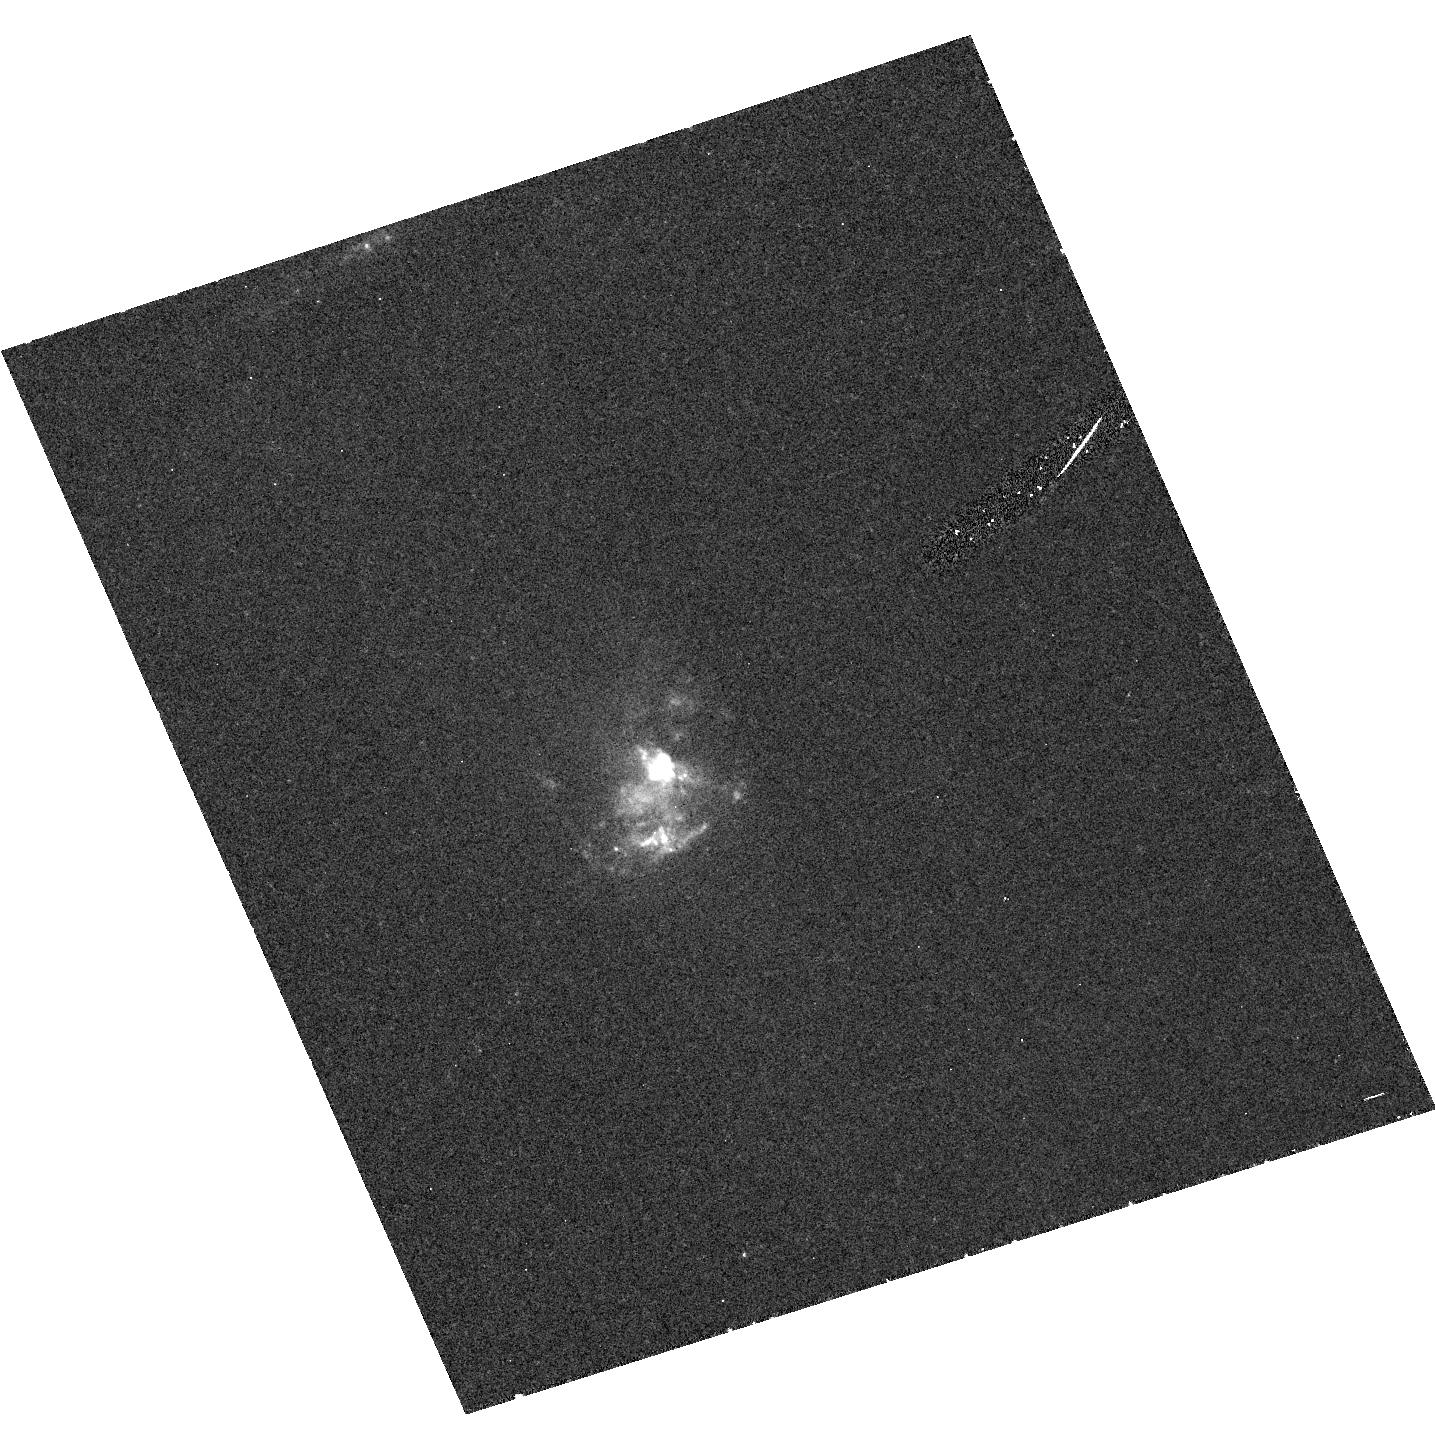
Target: NGC7212. Instrument: ACS/HRC. Filter: F330W. Exposure: 42 min. Observation ID: hst_9681_01_acs_hrc_f330w_j8ju01

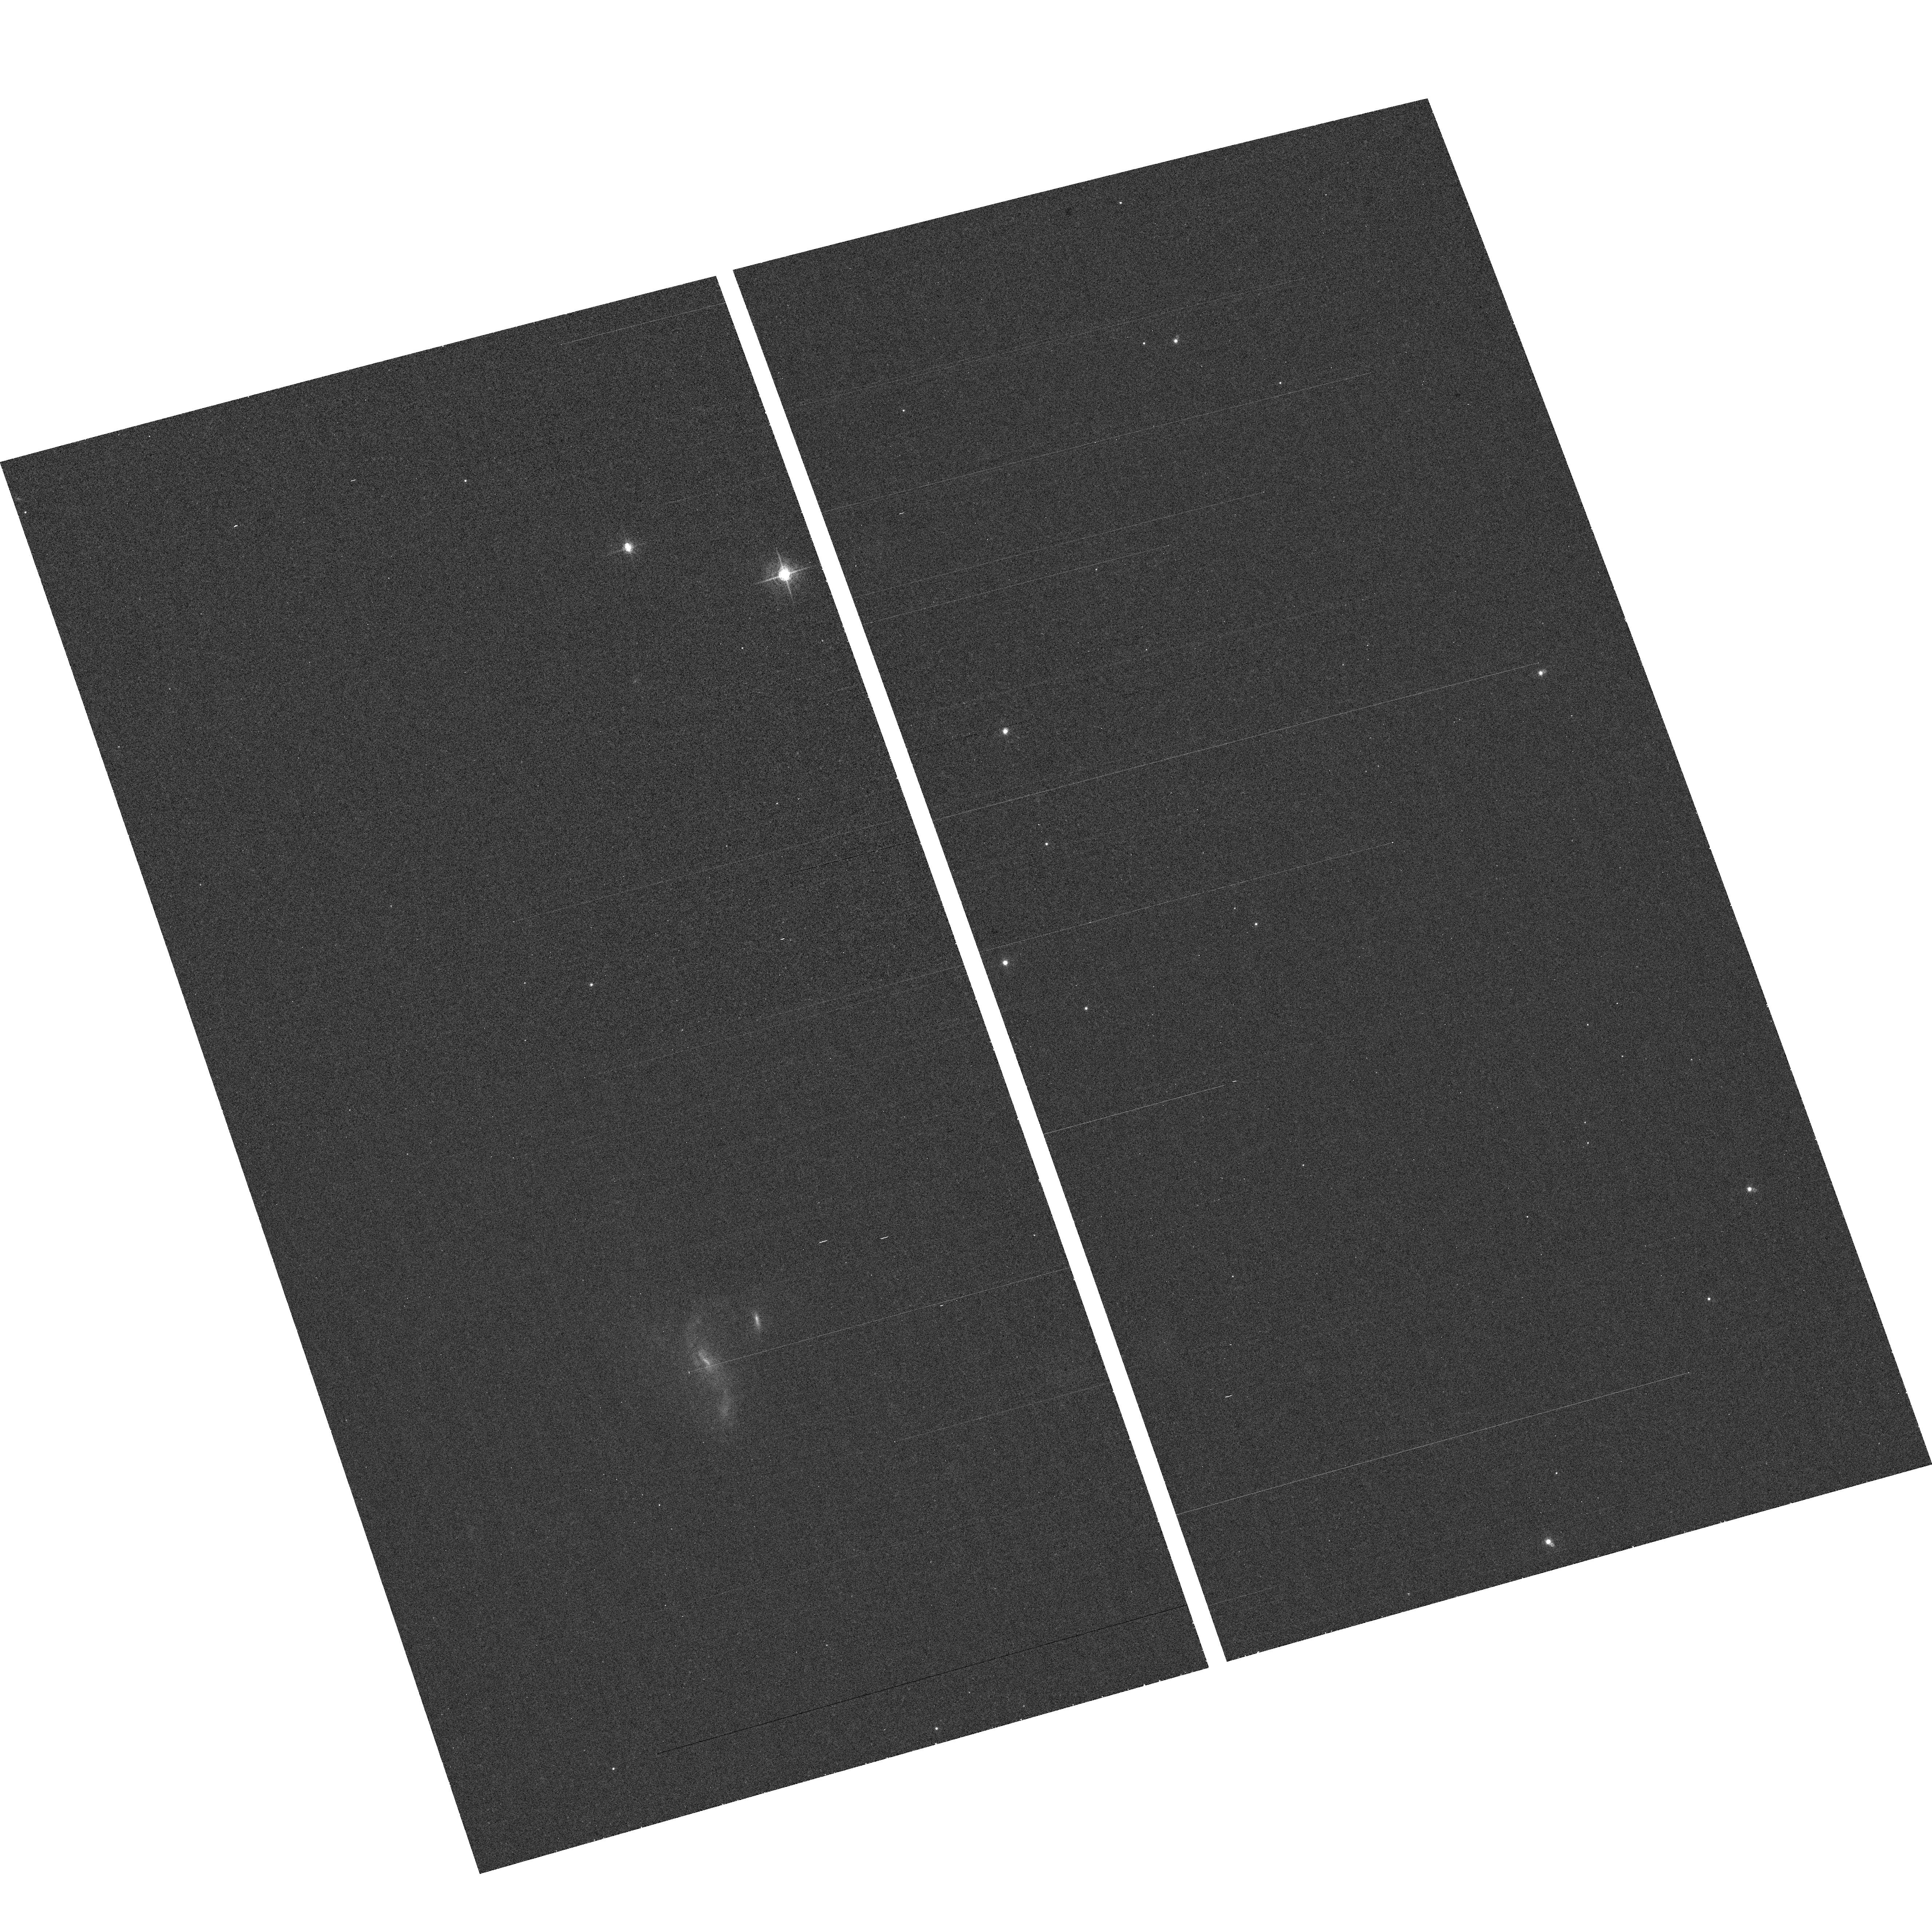
Target: field at RA 220.600°, Dec -17.253°. Instrument: ACS/WFC. Filter: F660N. Exposure: 35 min. Observation ID: hst_9681_02_acs_wfc_f660n_j8ju02

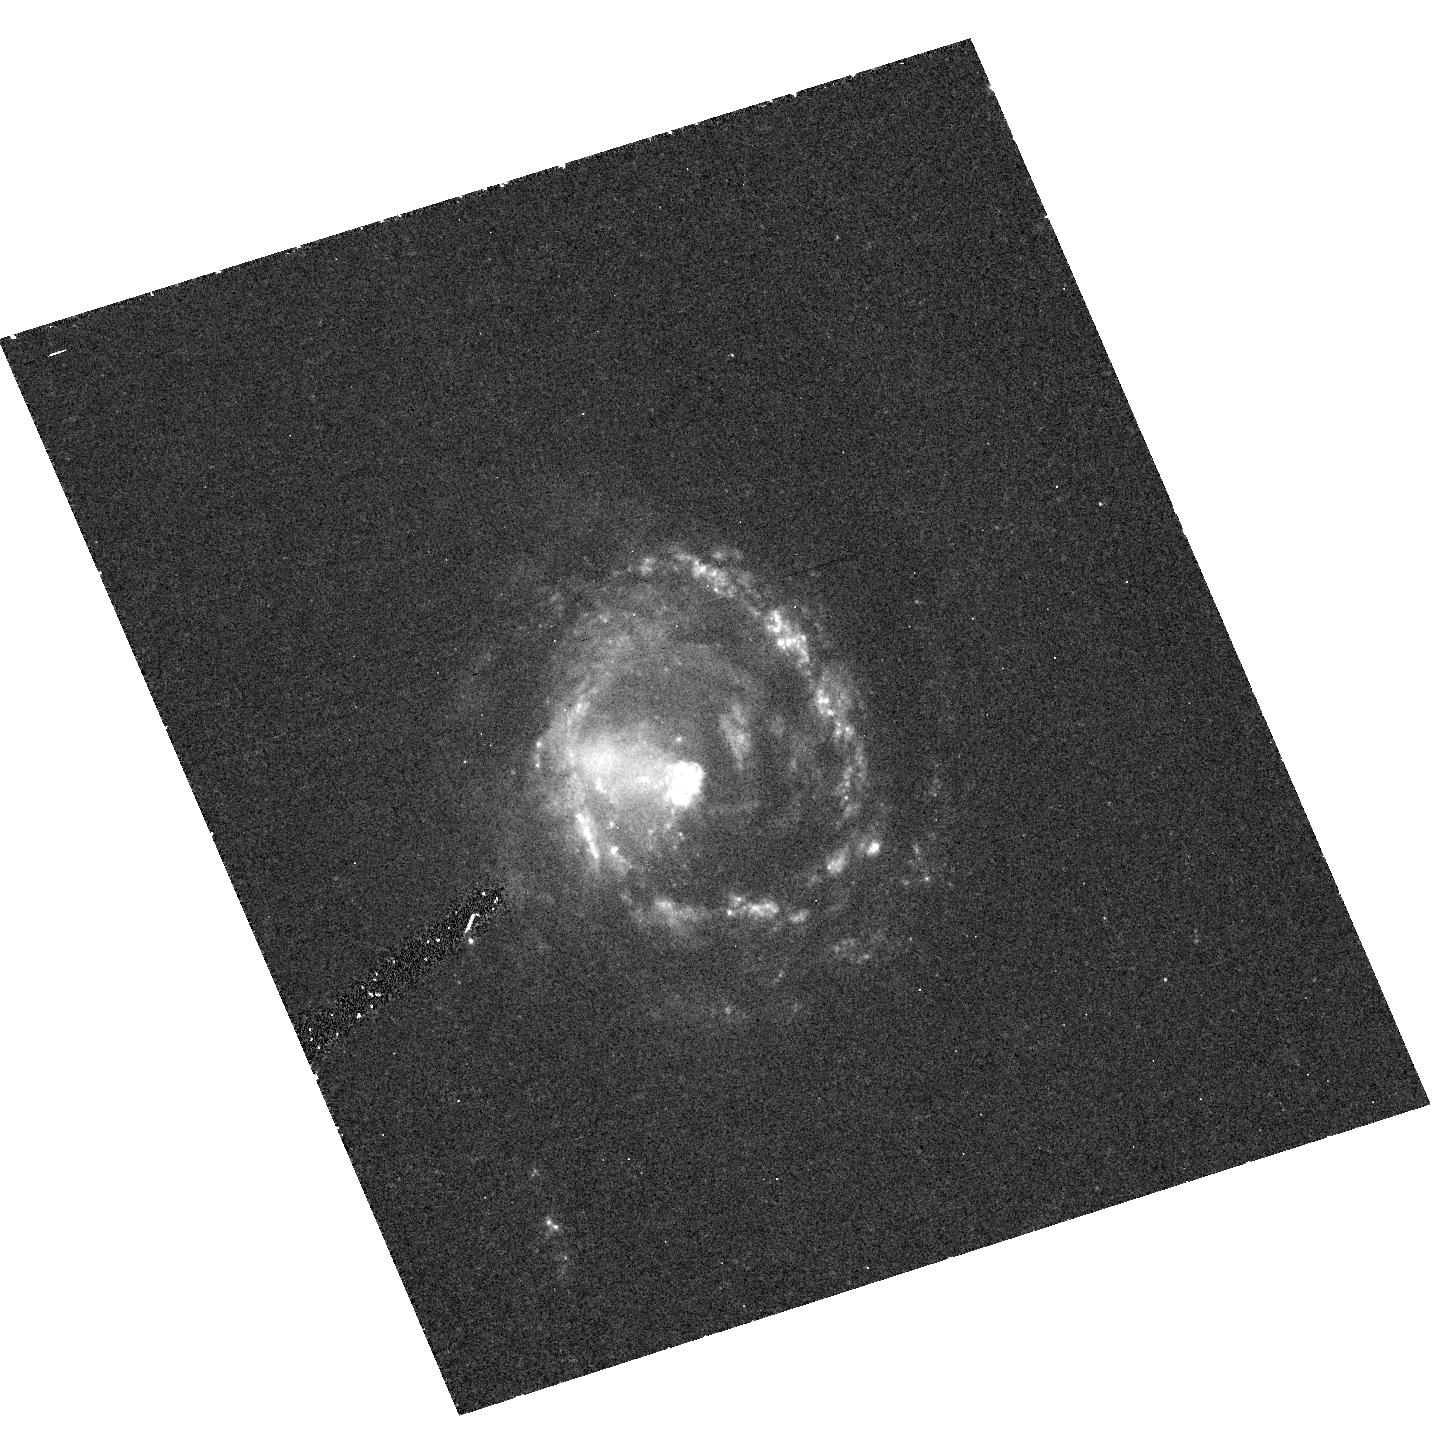
Target: NGC5728. Instrument: ACS/HRC. Filter: F330W. Exposure: 42 min. Observation ID: hst_9681_02_acs_hrc_f330w_j8ju02

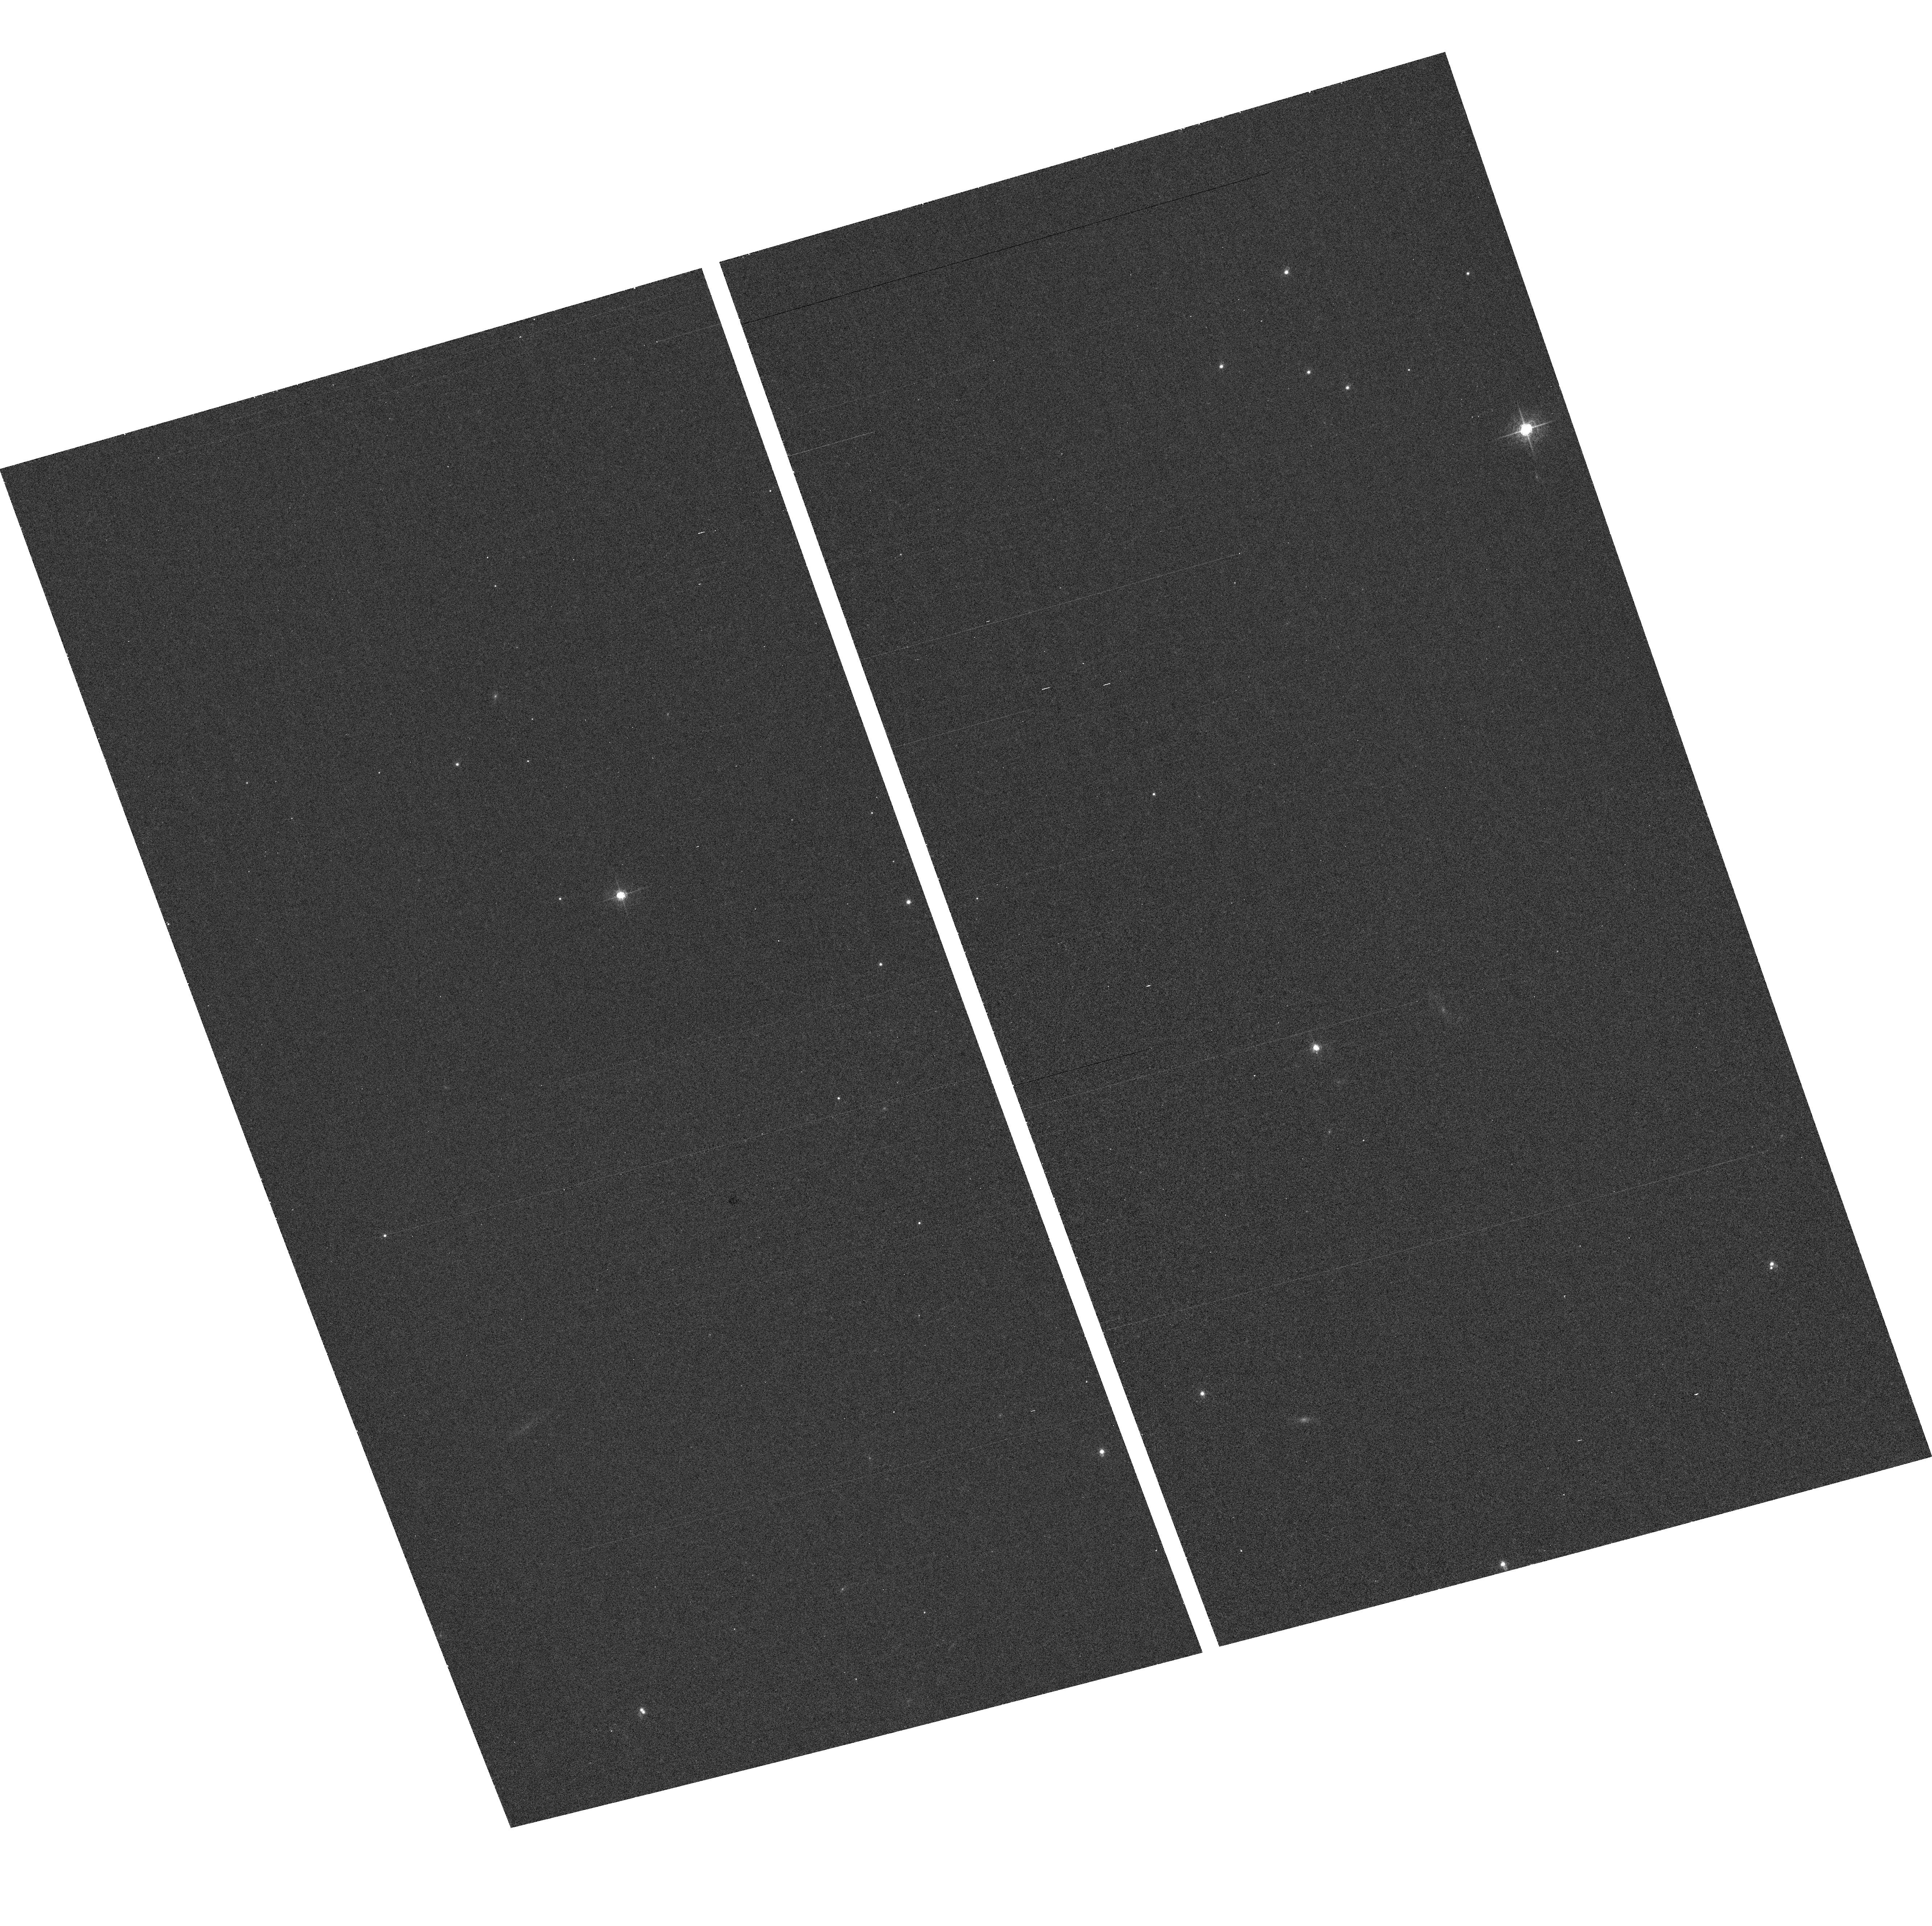
Target: field at RA 331.758°, Dec 10.234°. Instrument: ACS/WFC. Filter: F660N. Exposure: 35 min. Observation ID: hst_9681_01_acs_wfc_f660n_j8ju01

Probing the Structure of the Narrow-Line Region in Seyfert Galaxies with CXO Imaging Spectroscopy (PI: Kraemer, Steven B.)

One of the most striking aspects of the Seyfert phenomenon is the conical structure of the Narrow Emission Line Regions (NLRs) which, in the Unified Model, is the result of collimation of the ionizing radiation. Recent HST imaging spectroscopy shows evidence of accelerating mass outflows and rich dynamics. The handful of sources with known extended NLRs that have been imaged to date with CXO reveal tantalizing insights into an NLR/X-Ray connection. Here we propose to obtain 20 ksec images of the 8 next best targets. All of these Seyferts show [OIII] emission on scale > few arcsec, hence easily resolvable by CXO. Our prime goal is to address whether there is indeed a correlation between the extended x-ray structure and other properties of the NLR.